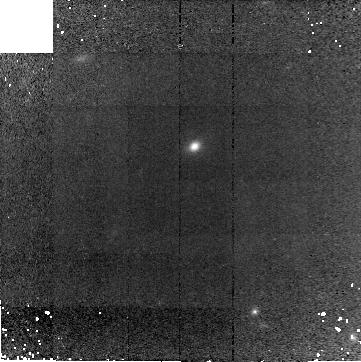
Target: GAL-030652-000009
Instrument: NICMOS/NIC2
Filter: F160W
Exposure: 41 min
Observation ID: n9c802010

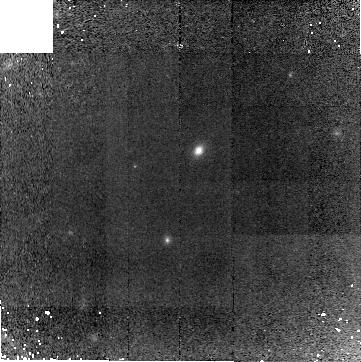
Target: GAL-030634+000230
Instrument: NICMOS/NIC2
Filter: F160W
Exposure: 41 min
Observation ID: n9c805010

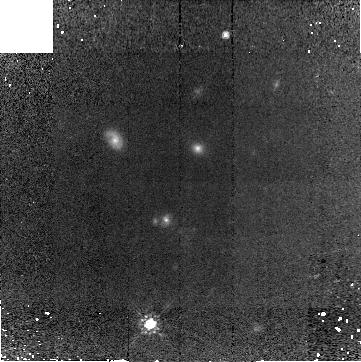
Target: GAL-030631+000113
Instrument: NICMOS/NIC2
Filter: F160W
Exposure: 41 min
Observation ID: n9c804010

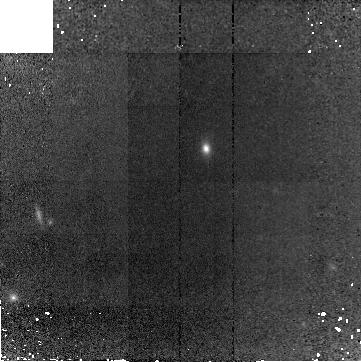
Target: GAL-030635+000443
Instrument: NICMOS/NIC2
Filter: F160W
Exposure: 41 min
Observation ID: n9c817010

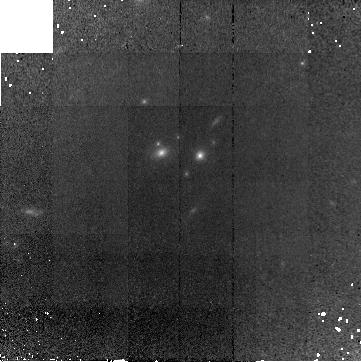
Target: GAL-133459+164910
Instrument: NICMOS/NIC2
Filter: F160W
Exposure: 41 min
Observation ID: n9c809010

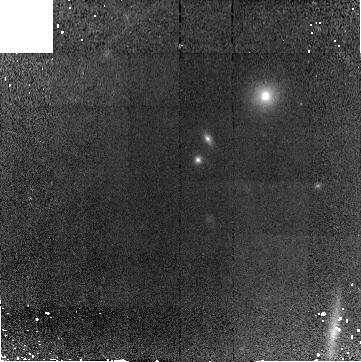
Target: GAL-030628+000031
Instrument: NICMOS/NIC2
Filter: F160W
Exposure: 41 min
Observation ID: n9c803010

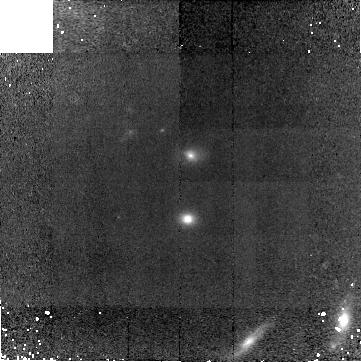
Target: GAL-133424+164548
Instrument: NICMOS/NIC2
Filter: F160W
Exposure: 41 min
Observation ID: n9c819010

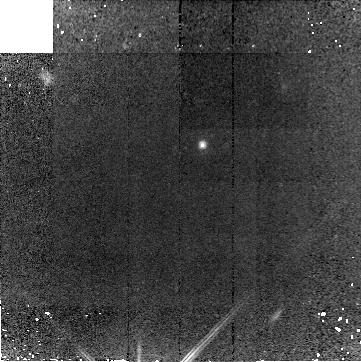
Target: GAL-030643+000244-COPY
Instrument: NICMOS/NIC2
Filter: F160W
Exposure: 41 min
Observation ID: n9c816010

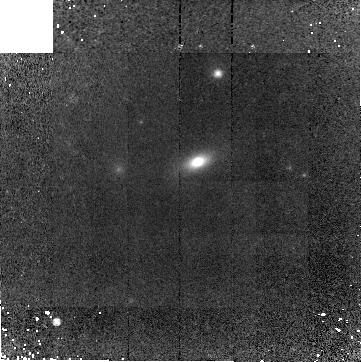
Target: GAL-030621-001758
Instrument: NICMOS/NIC2
Filter: F160W
Exposure: 41 min
Observation ID: n9c808010

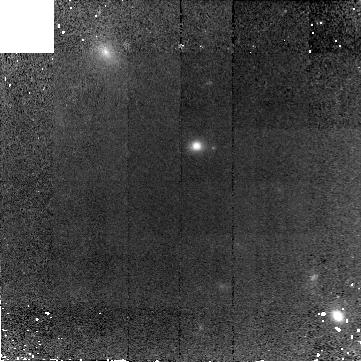
Target: GAL-030636-000301
Instrument: NICMOS/NIC2
Filter: F160W
Exposure: 41 min
Observation ID: n9c801010

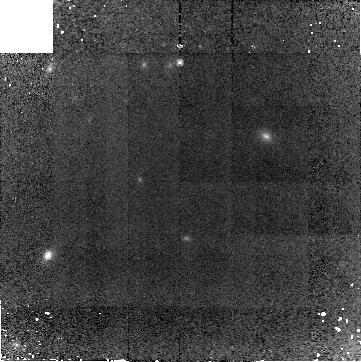
Target: GAL-030643+000244
Instrument: NICMOS/NIC2
Filter: F160W
Exposure: 41 min
Observation ID: n9c806010

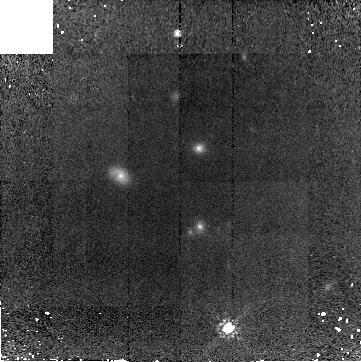
Target: GAL-030631+000113
Instrument: NICMOS/NIC2
Filter: F160W
Exposure: 41 min
Observation ID: n9c814010

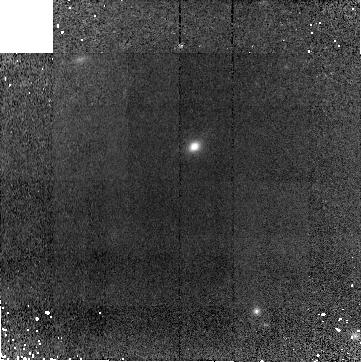
Target: GAL-030652-000009
Instrument: NICMOS/NIC2
Filter: F160W
Exposure: 41 min
Observation ID: n9c812010

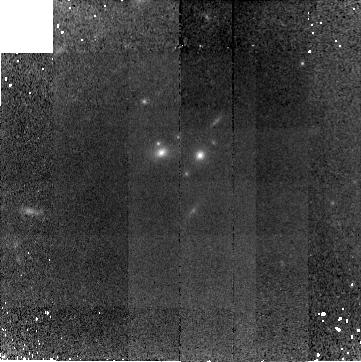
Target: GAL-133459+164910
Instrument: NICMOS/NIC2
Filter: F160W
Exposure: 41 min
Observation ID: n9c818010

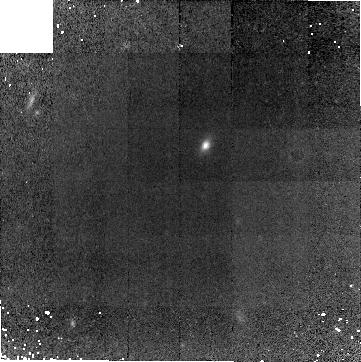
Target: GAL-030635+000443
Instrument: NICMOS/NIC2
Filter: F160W
Exposure: 41 min
Observation ID: n9c807010

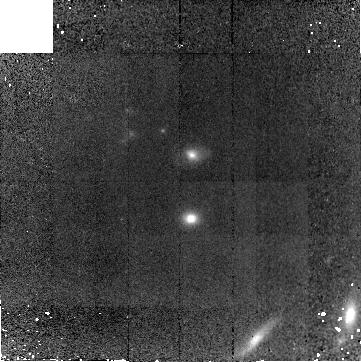
Target: GAL-133424+164548
Instrument: NICMOS/NIC2
Filter: F160W
Exposure: 41 min
Observation ID: n9c810010

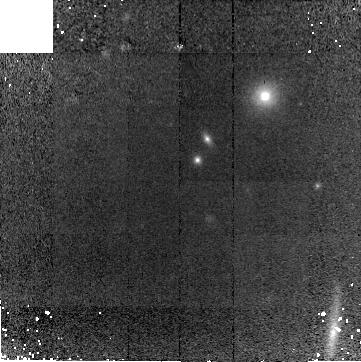
Target: GAL-030628+000031
Instrument: NICMOS/NIC2
Filter: F160W
Exposure: 41 min
Observation ID: n9c813010

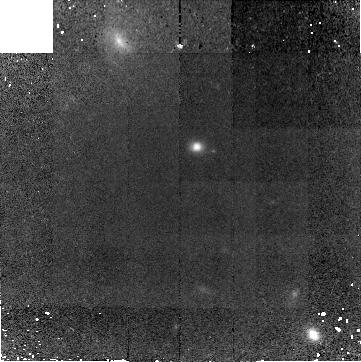
Target: GAL-030636-000301
Instrument: NICMOS/NIC2
Filter: F160W
Exposure: 41 min
Observation ID: n9c811010

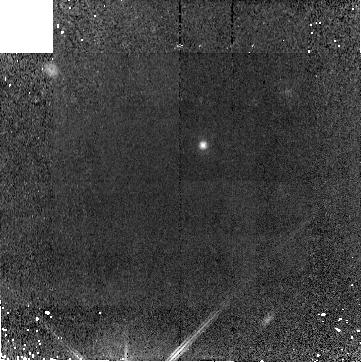
Target: GAL-030643+000244-COPY
Instrument: NICMOS/NIC2
Filter: F160W
Exposure: 41 min
Observation ID: n9c815010

Morphology of massive early-type galaxies at z>1.2: constraining galaxy formation models (PI: Longhetti, Marcella)

We ask for NICMOS-NIC2 H-band imaging of a sample of 10 massive early-type galaxies spectroscopically identified at 1.2<z<1.7. Our aim is to look for possible relics of merging events of their formation/evolution in their morphology. The requested observations, sampling their rest-frame at lambda>6500A, would map the mass distribution of the bulk of their stellar content. The targets have been revealed by our group on the basis of near-IR spectroscopy obtained in the framework of a spectroscopic survey of a complete sample of bright EROs (Ks<18.5). Optical and near-IR photometry is available for all the targets, and low resolution near-IR spectra have allowed their identification and redshift measurement. Spectroscopic and photometric data in our hands show that they have already assembled stellar masses greater than 3 10^11 solar masses, and that the mean age of their stellar population is estimated older than 2-3 Gyr for 6 of them and about 1 Gyr for the other 4 galaxies. Thus, they are among the most luminous and massive evolved galaxies detected so far at z>1. Other data are needed to infer how they have assembled such high stellar masses, i.e. to trace back their evolution. The requested observations would allow us to reveal signs of past interaction/merger event. A smooth r^(1/m) profile, coupled with no other signs of interaction/merger (disturbed morphology), would place the possible merger event of formation 1-2 Gyr before their redshift z \approx 1.5, i.e. at z > 2-3. On the other hand, if signs of recent merger events will be found, the last merger event forming the local massive spheroids will be constrained at 1.5 < z < 2. Thus, the requested HST observations will allow for the first time to see how massive early-type galaxies at z \approx 1.5 look like, constraining in any case the redshift of the possible merging event of their formation.